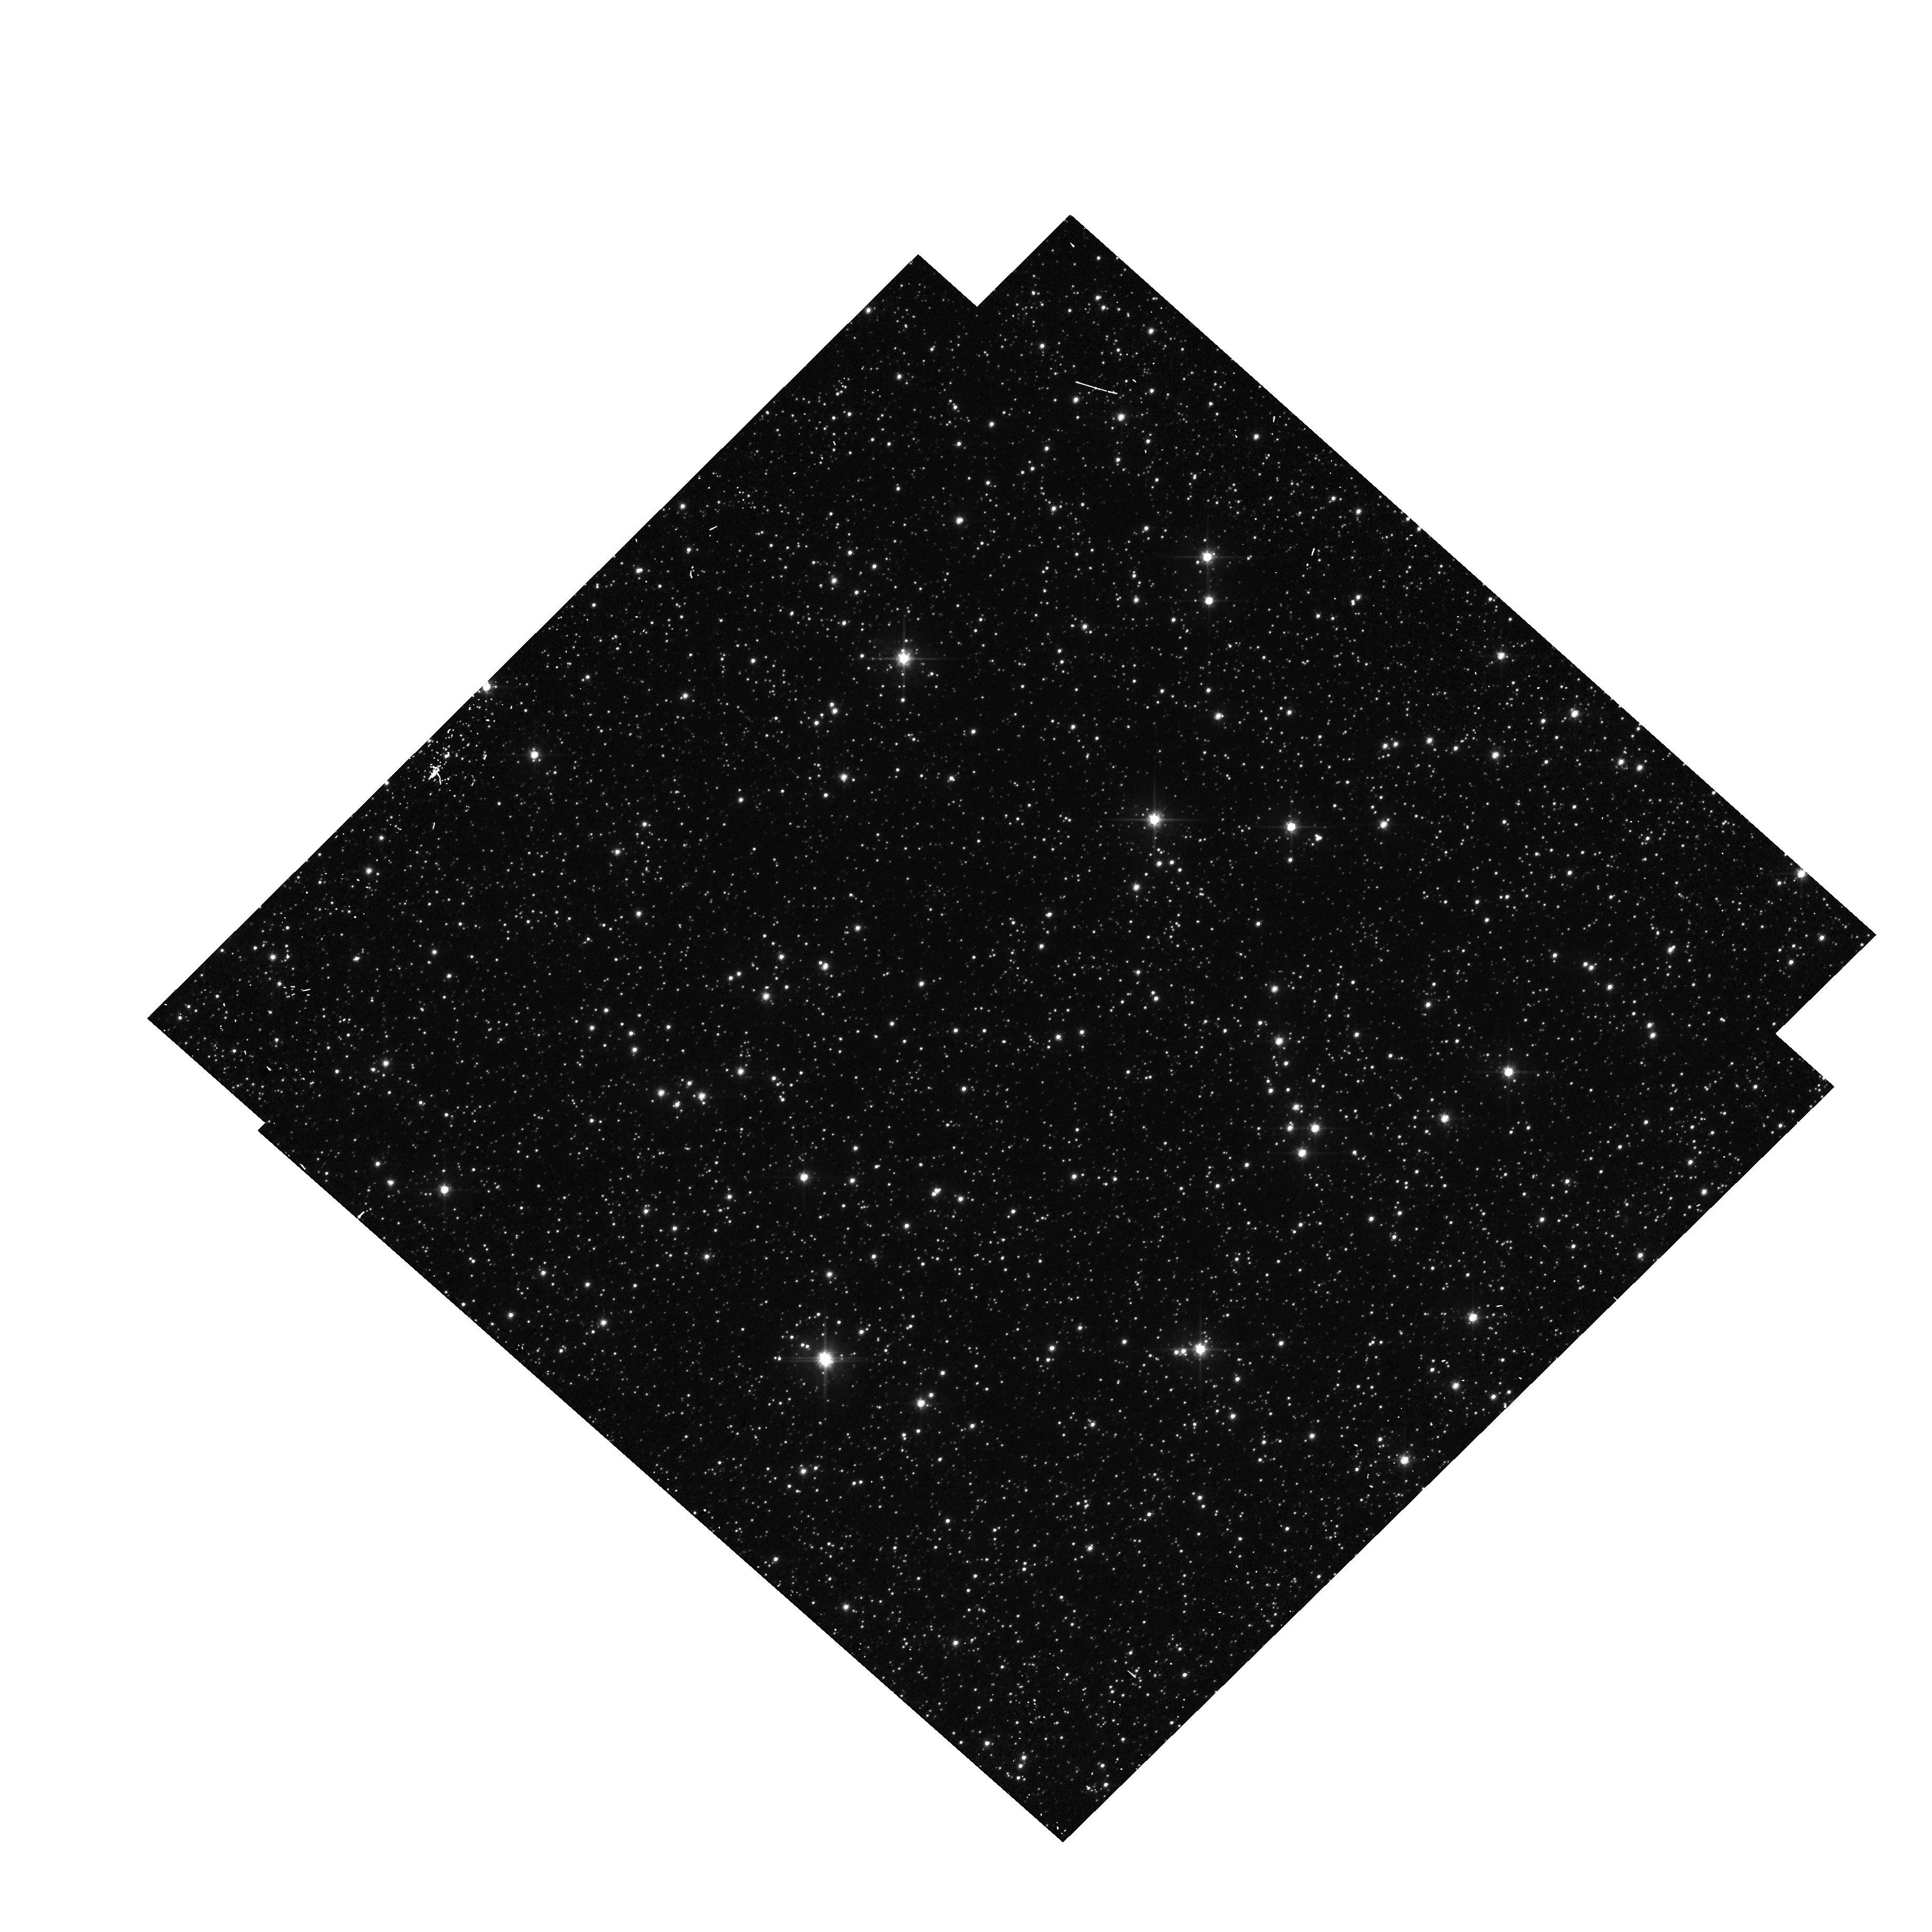
Target: OGLE-2011-BLG-0037
Instrument: WFC3/UVIS
Filter: F606W
Exposure: 3 min
Observation ID: hst_14783_04_wfc3_uvis_f606w_idaj04

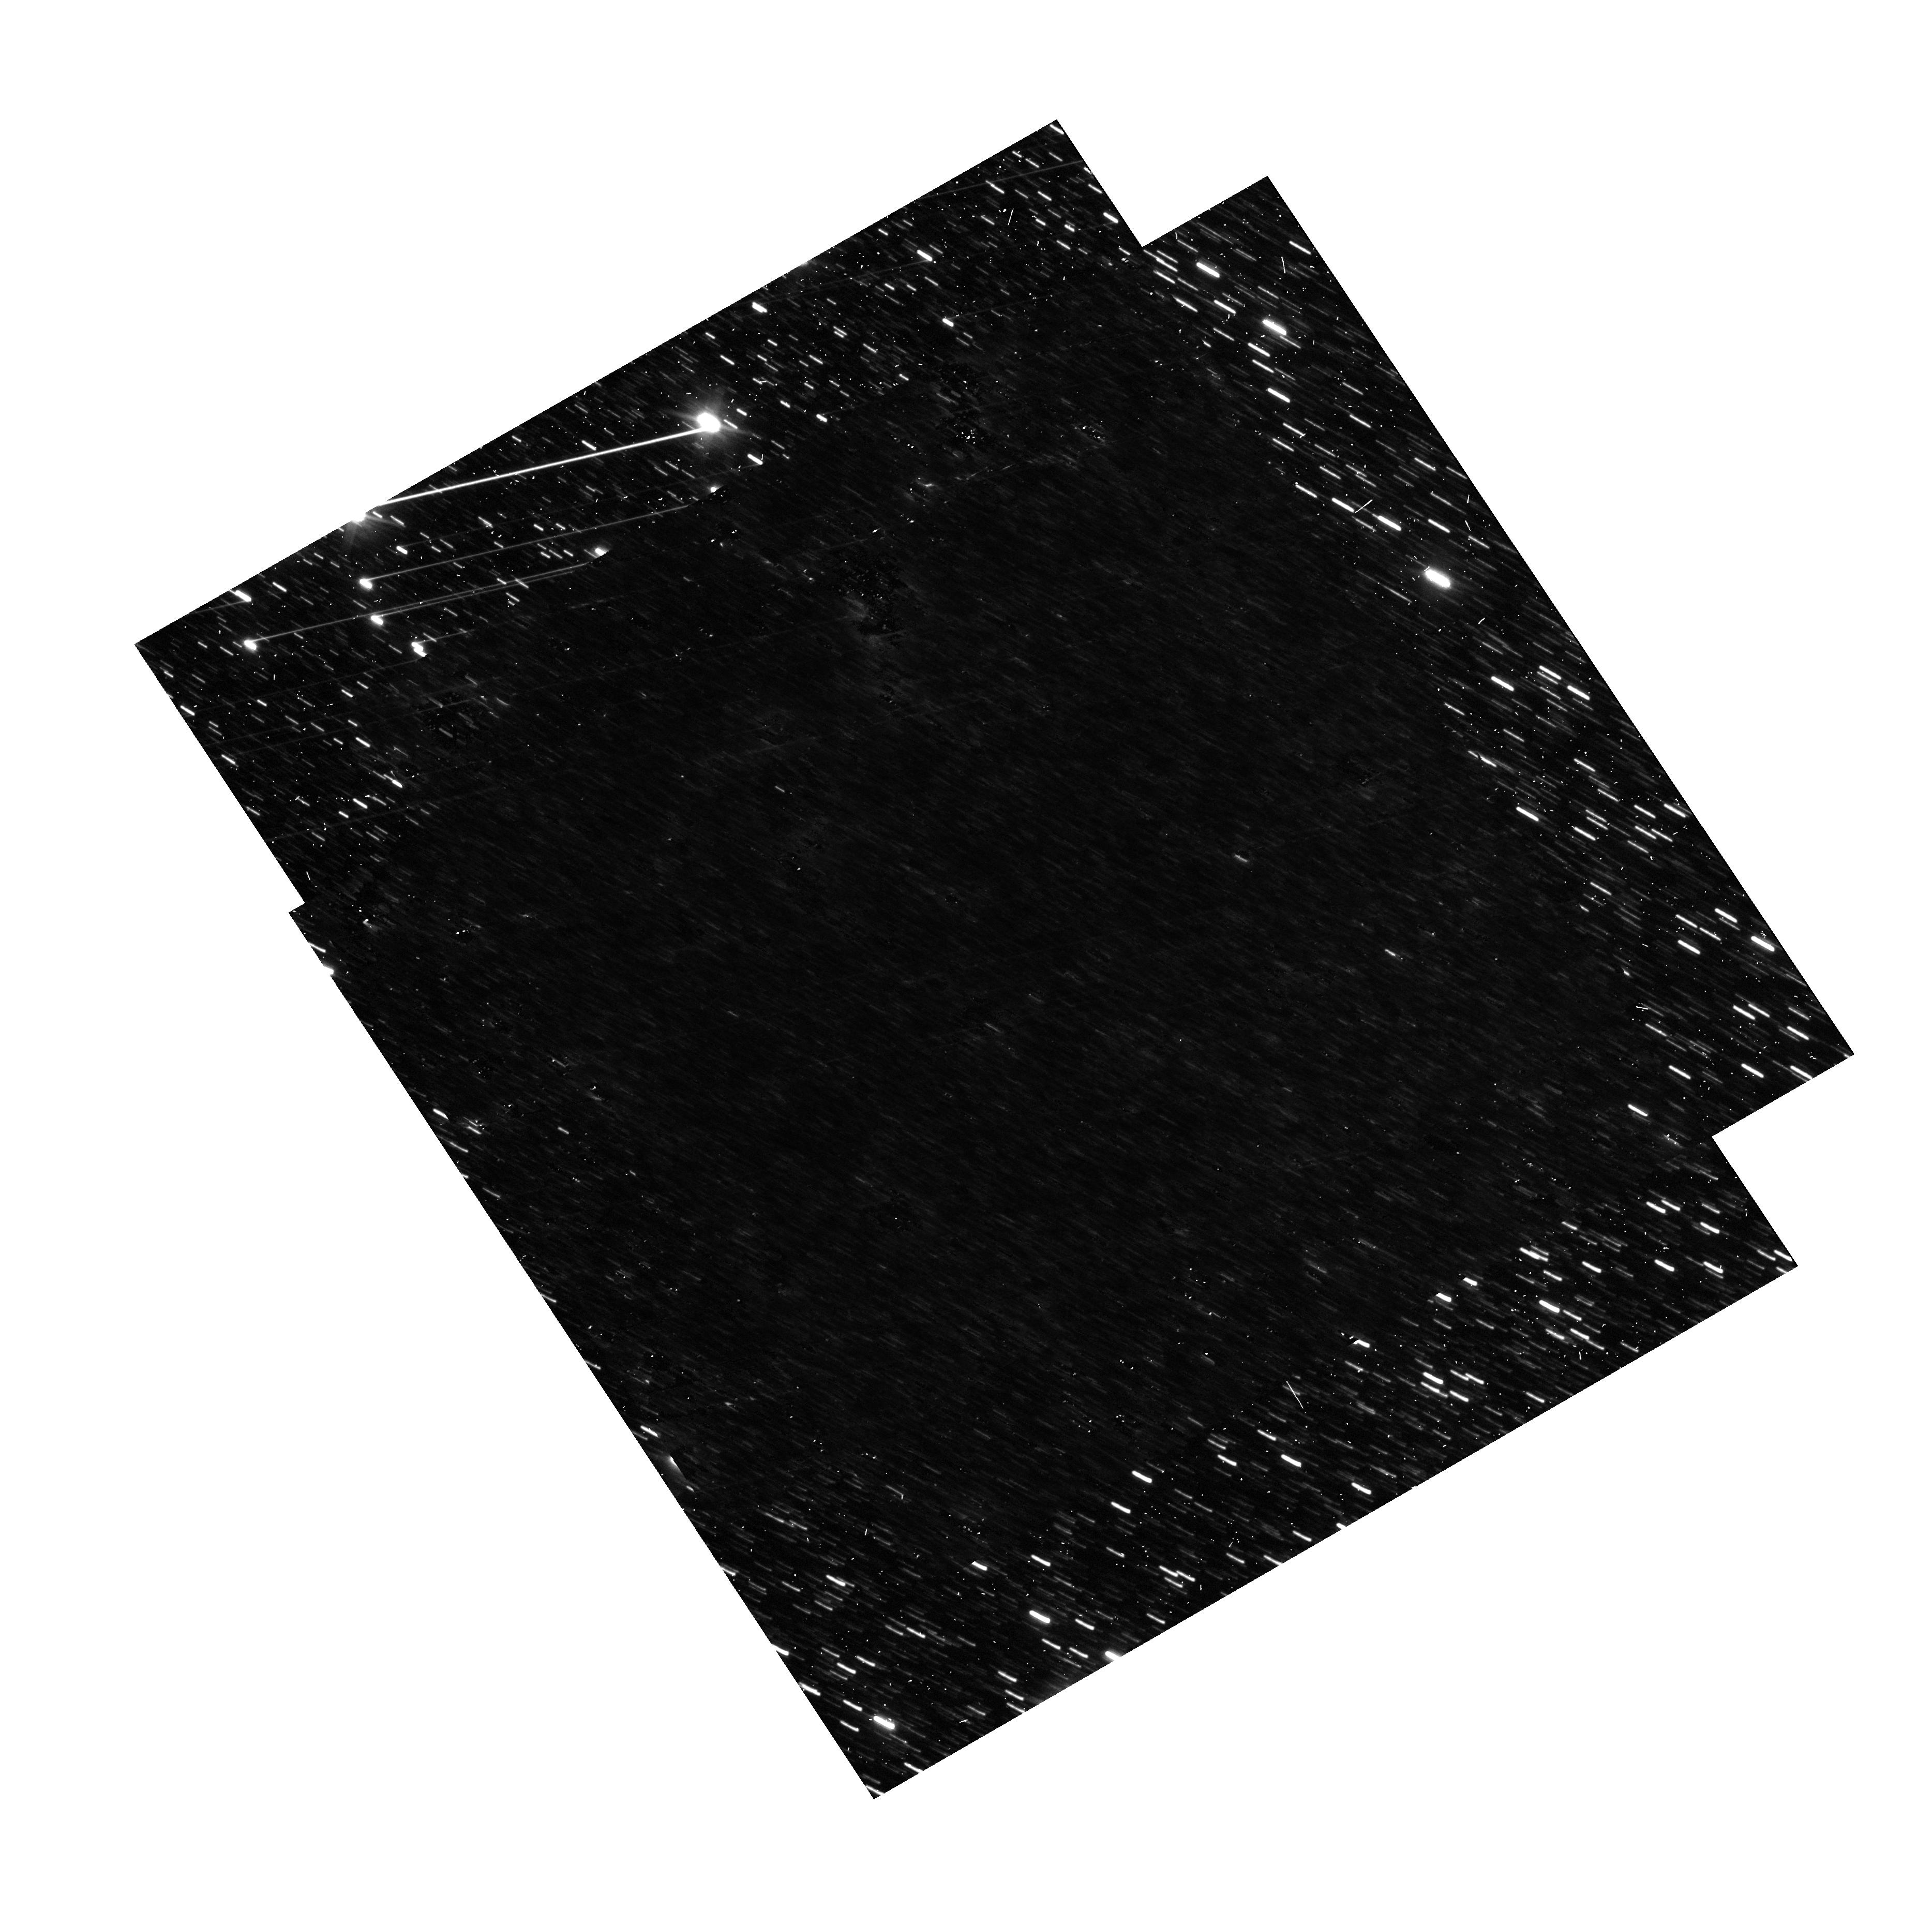
Target: OGLE-2011-BLG-462
Instrument: WFC3/UVIS
Filter: F606W
Exposure: 12 min
Observation ID: hst_14783_01_wfc3_uvis_f606w_idaj01

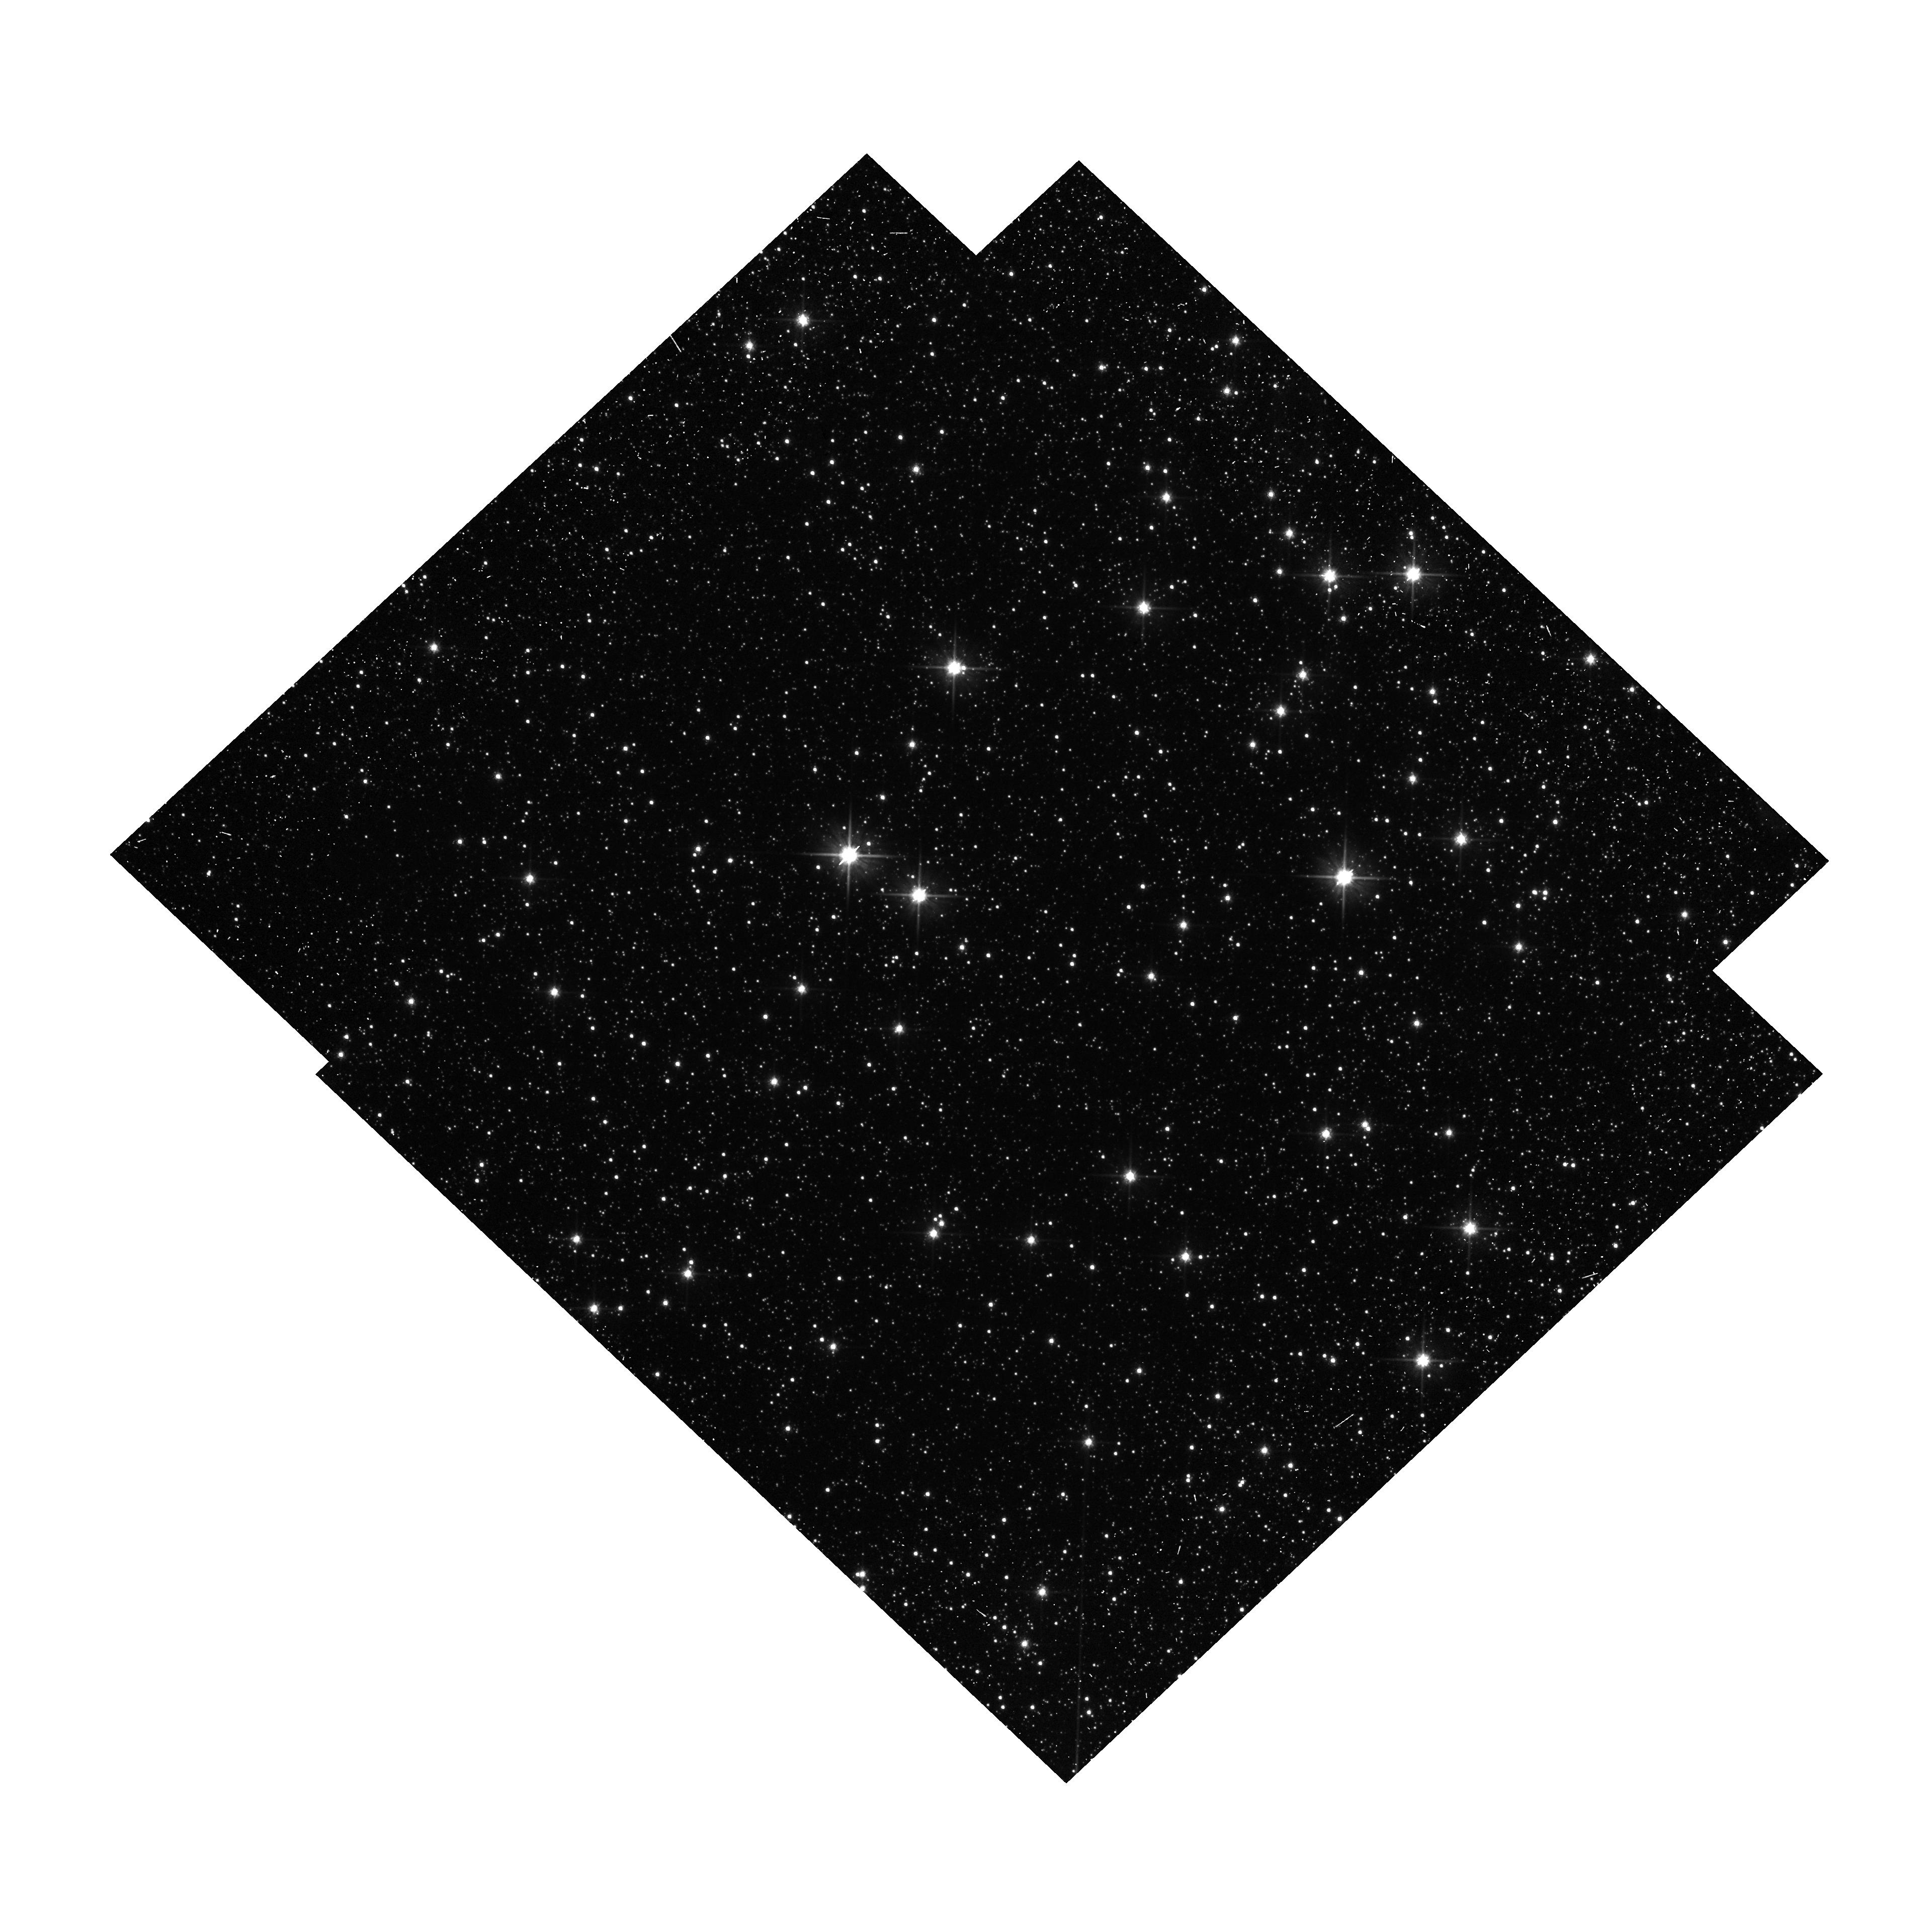
Target: OGLE-2011-BLG-310
Instrument: WFC3/UVIS
Filter: F606W
Exposure: 14 min
Observation ID: hst_14783_03_wfc3_uvis_f606w_idaj03

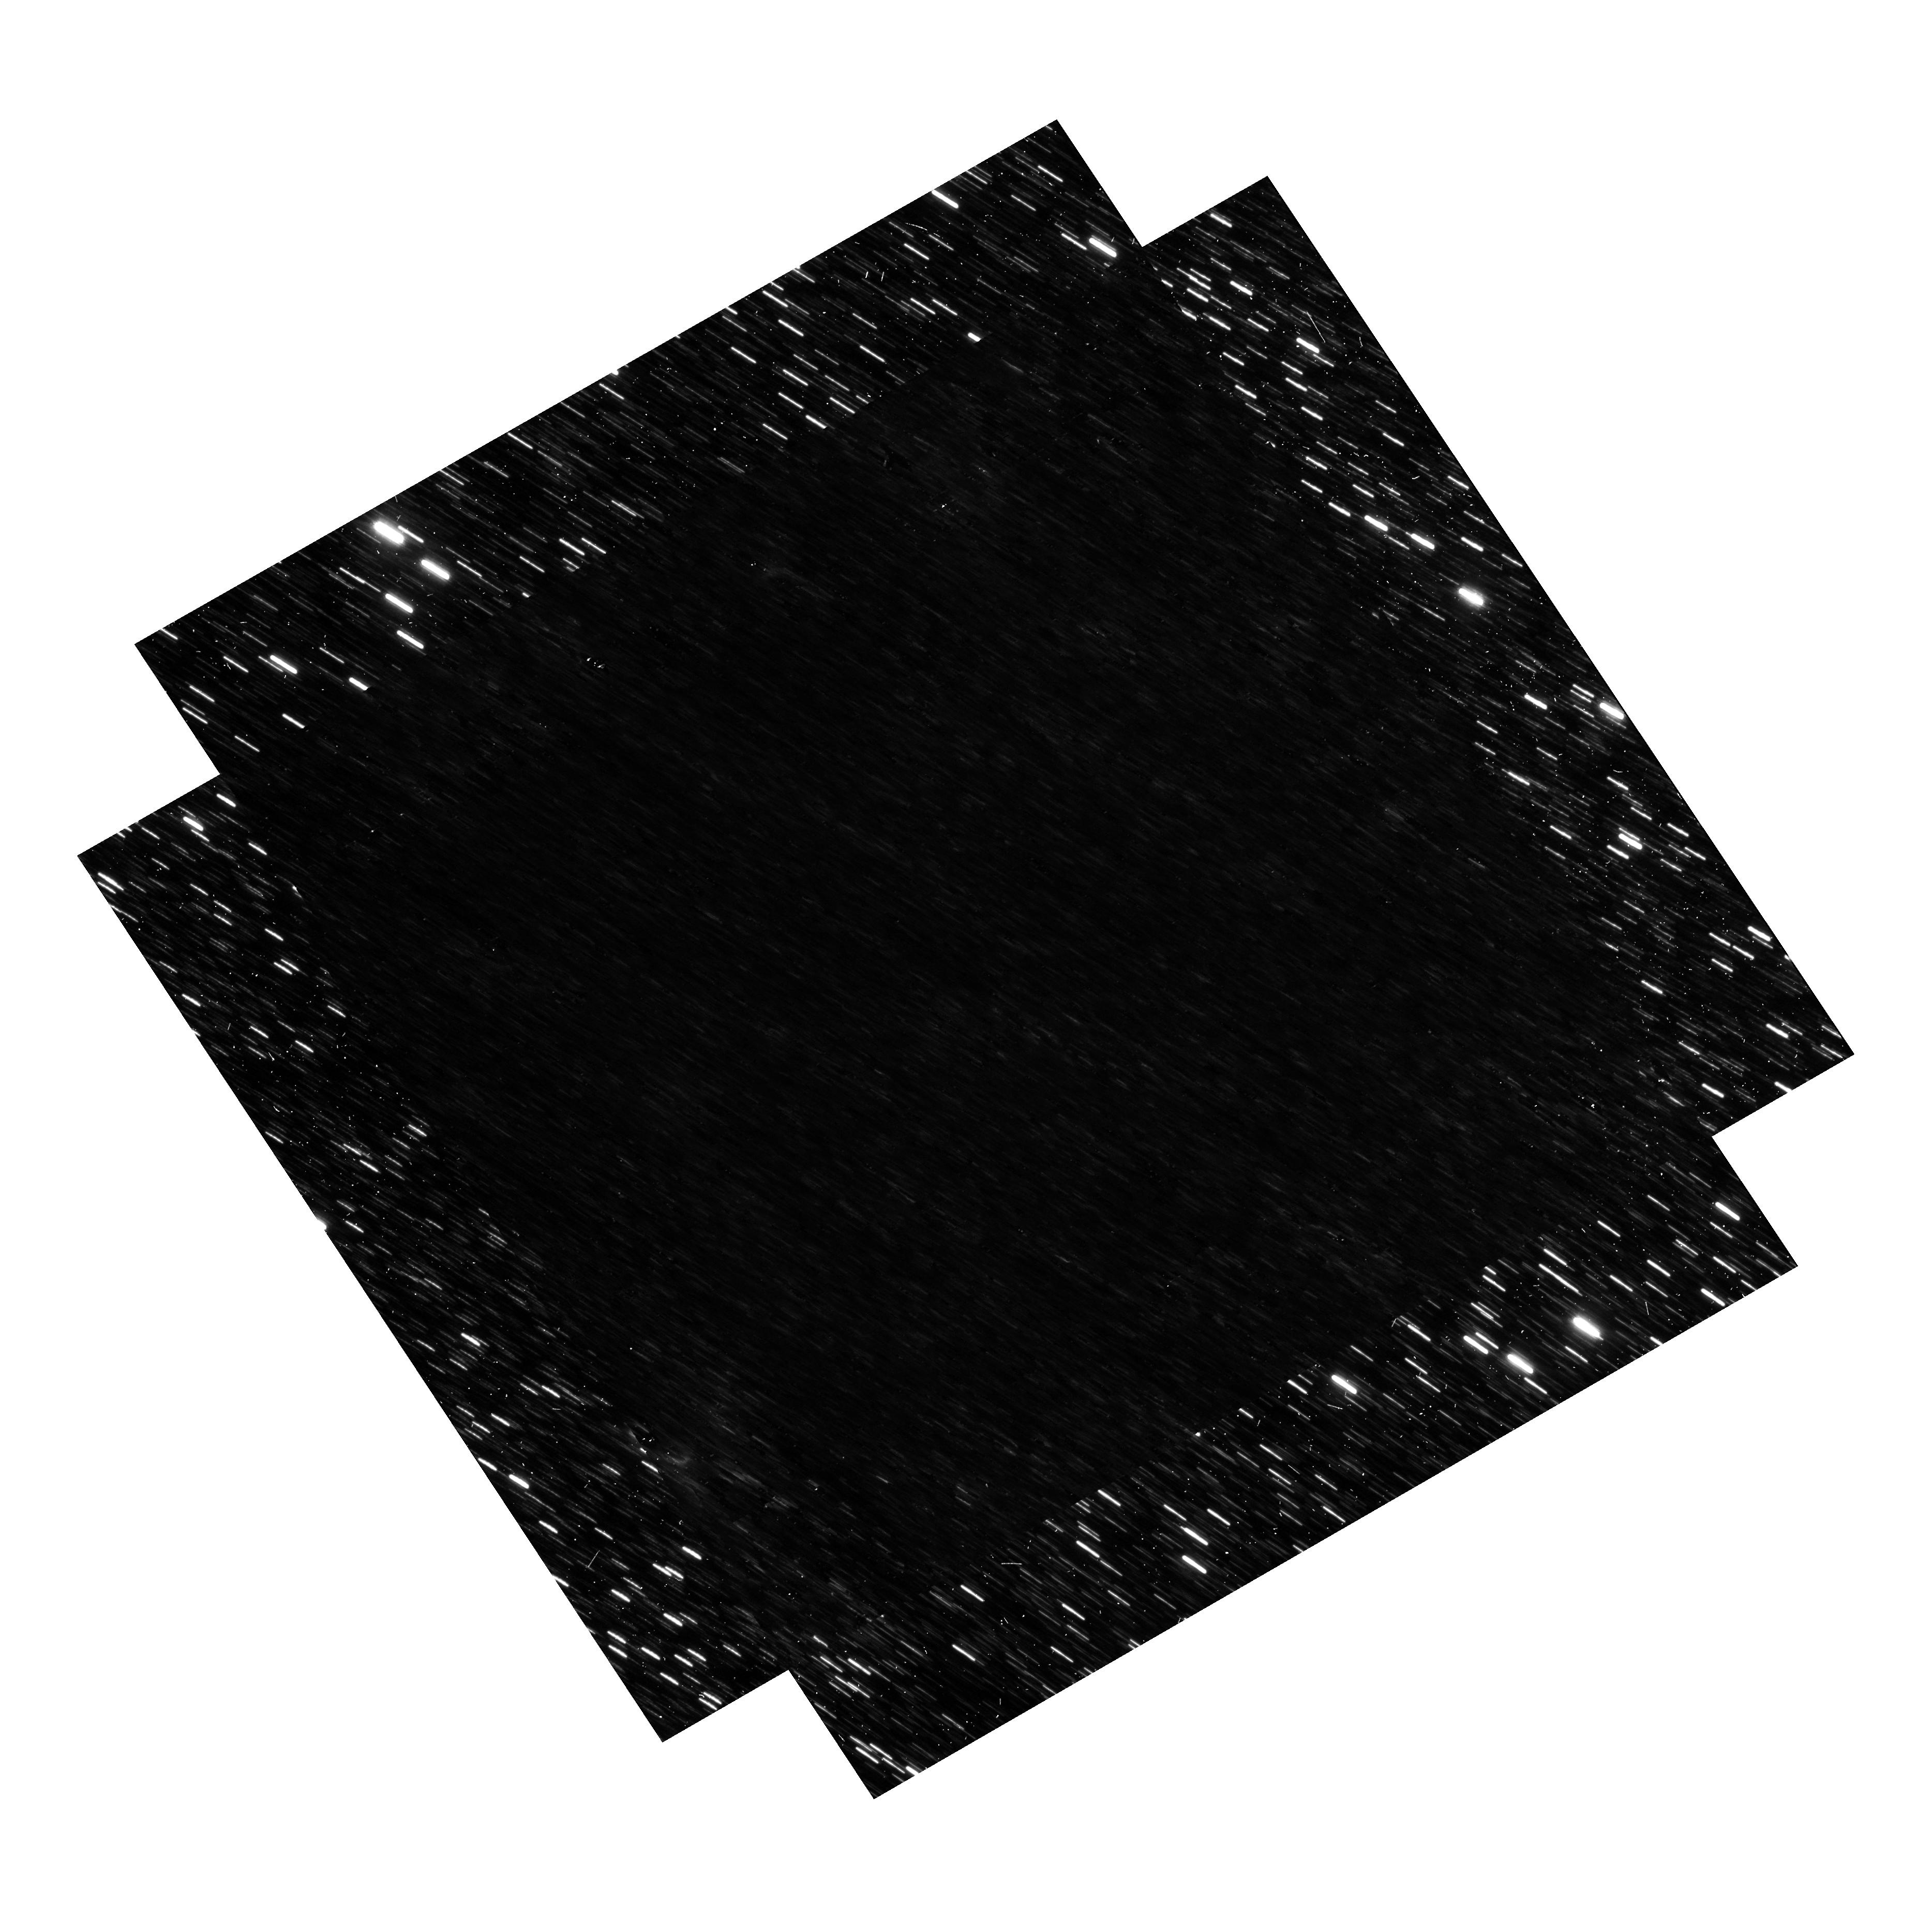
Target: OGLE-2011-BLG-462
Instrument: WFC3/UVIS
Filter: F814W
Exposure: 17 min
Observation ID: hst_14783_01_wfc3_uvis_f814w_idaj01

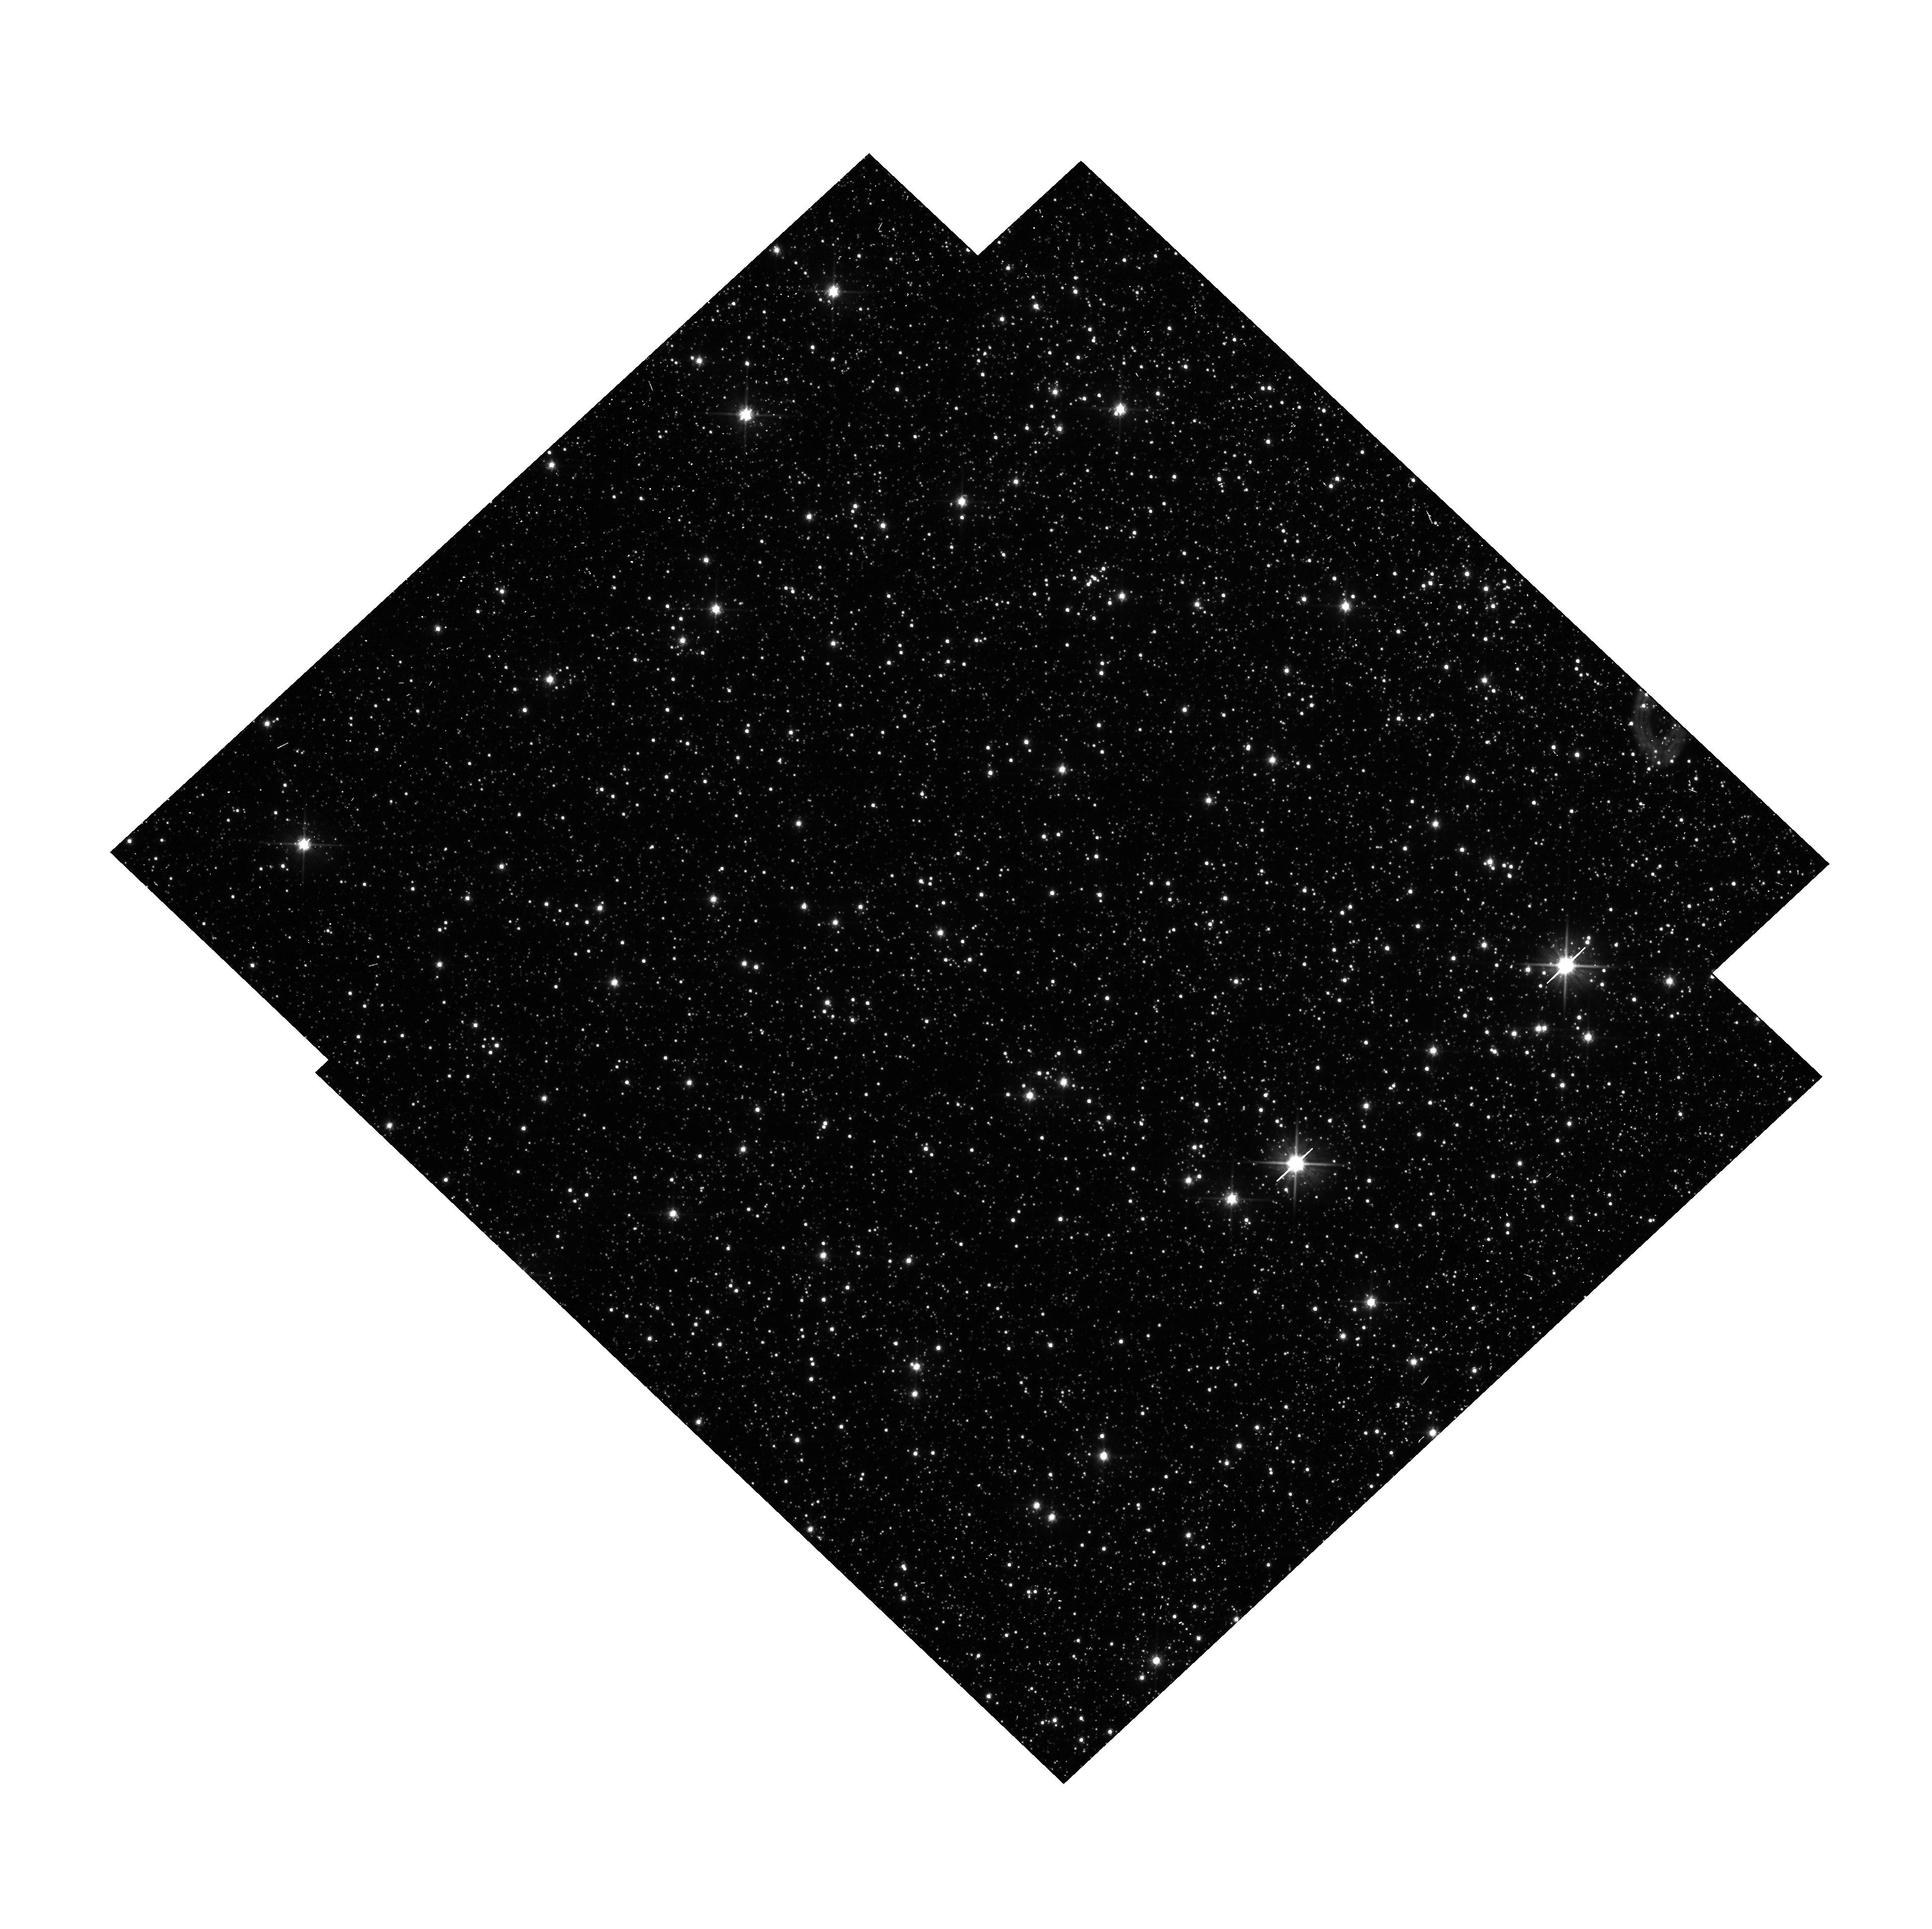
Target: OGLE-2011-BLG-462
Instrument: WFC3/UVIS
Filter: F606W
Exposure: 12 min
Observation ID: hst_14783_51_wfc3_uvis_f606w_idaj51

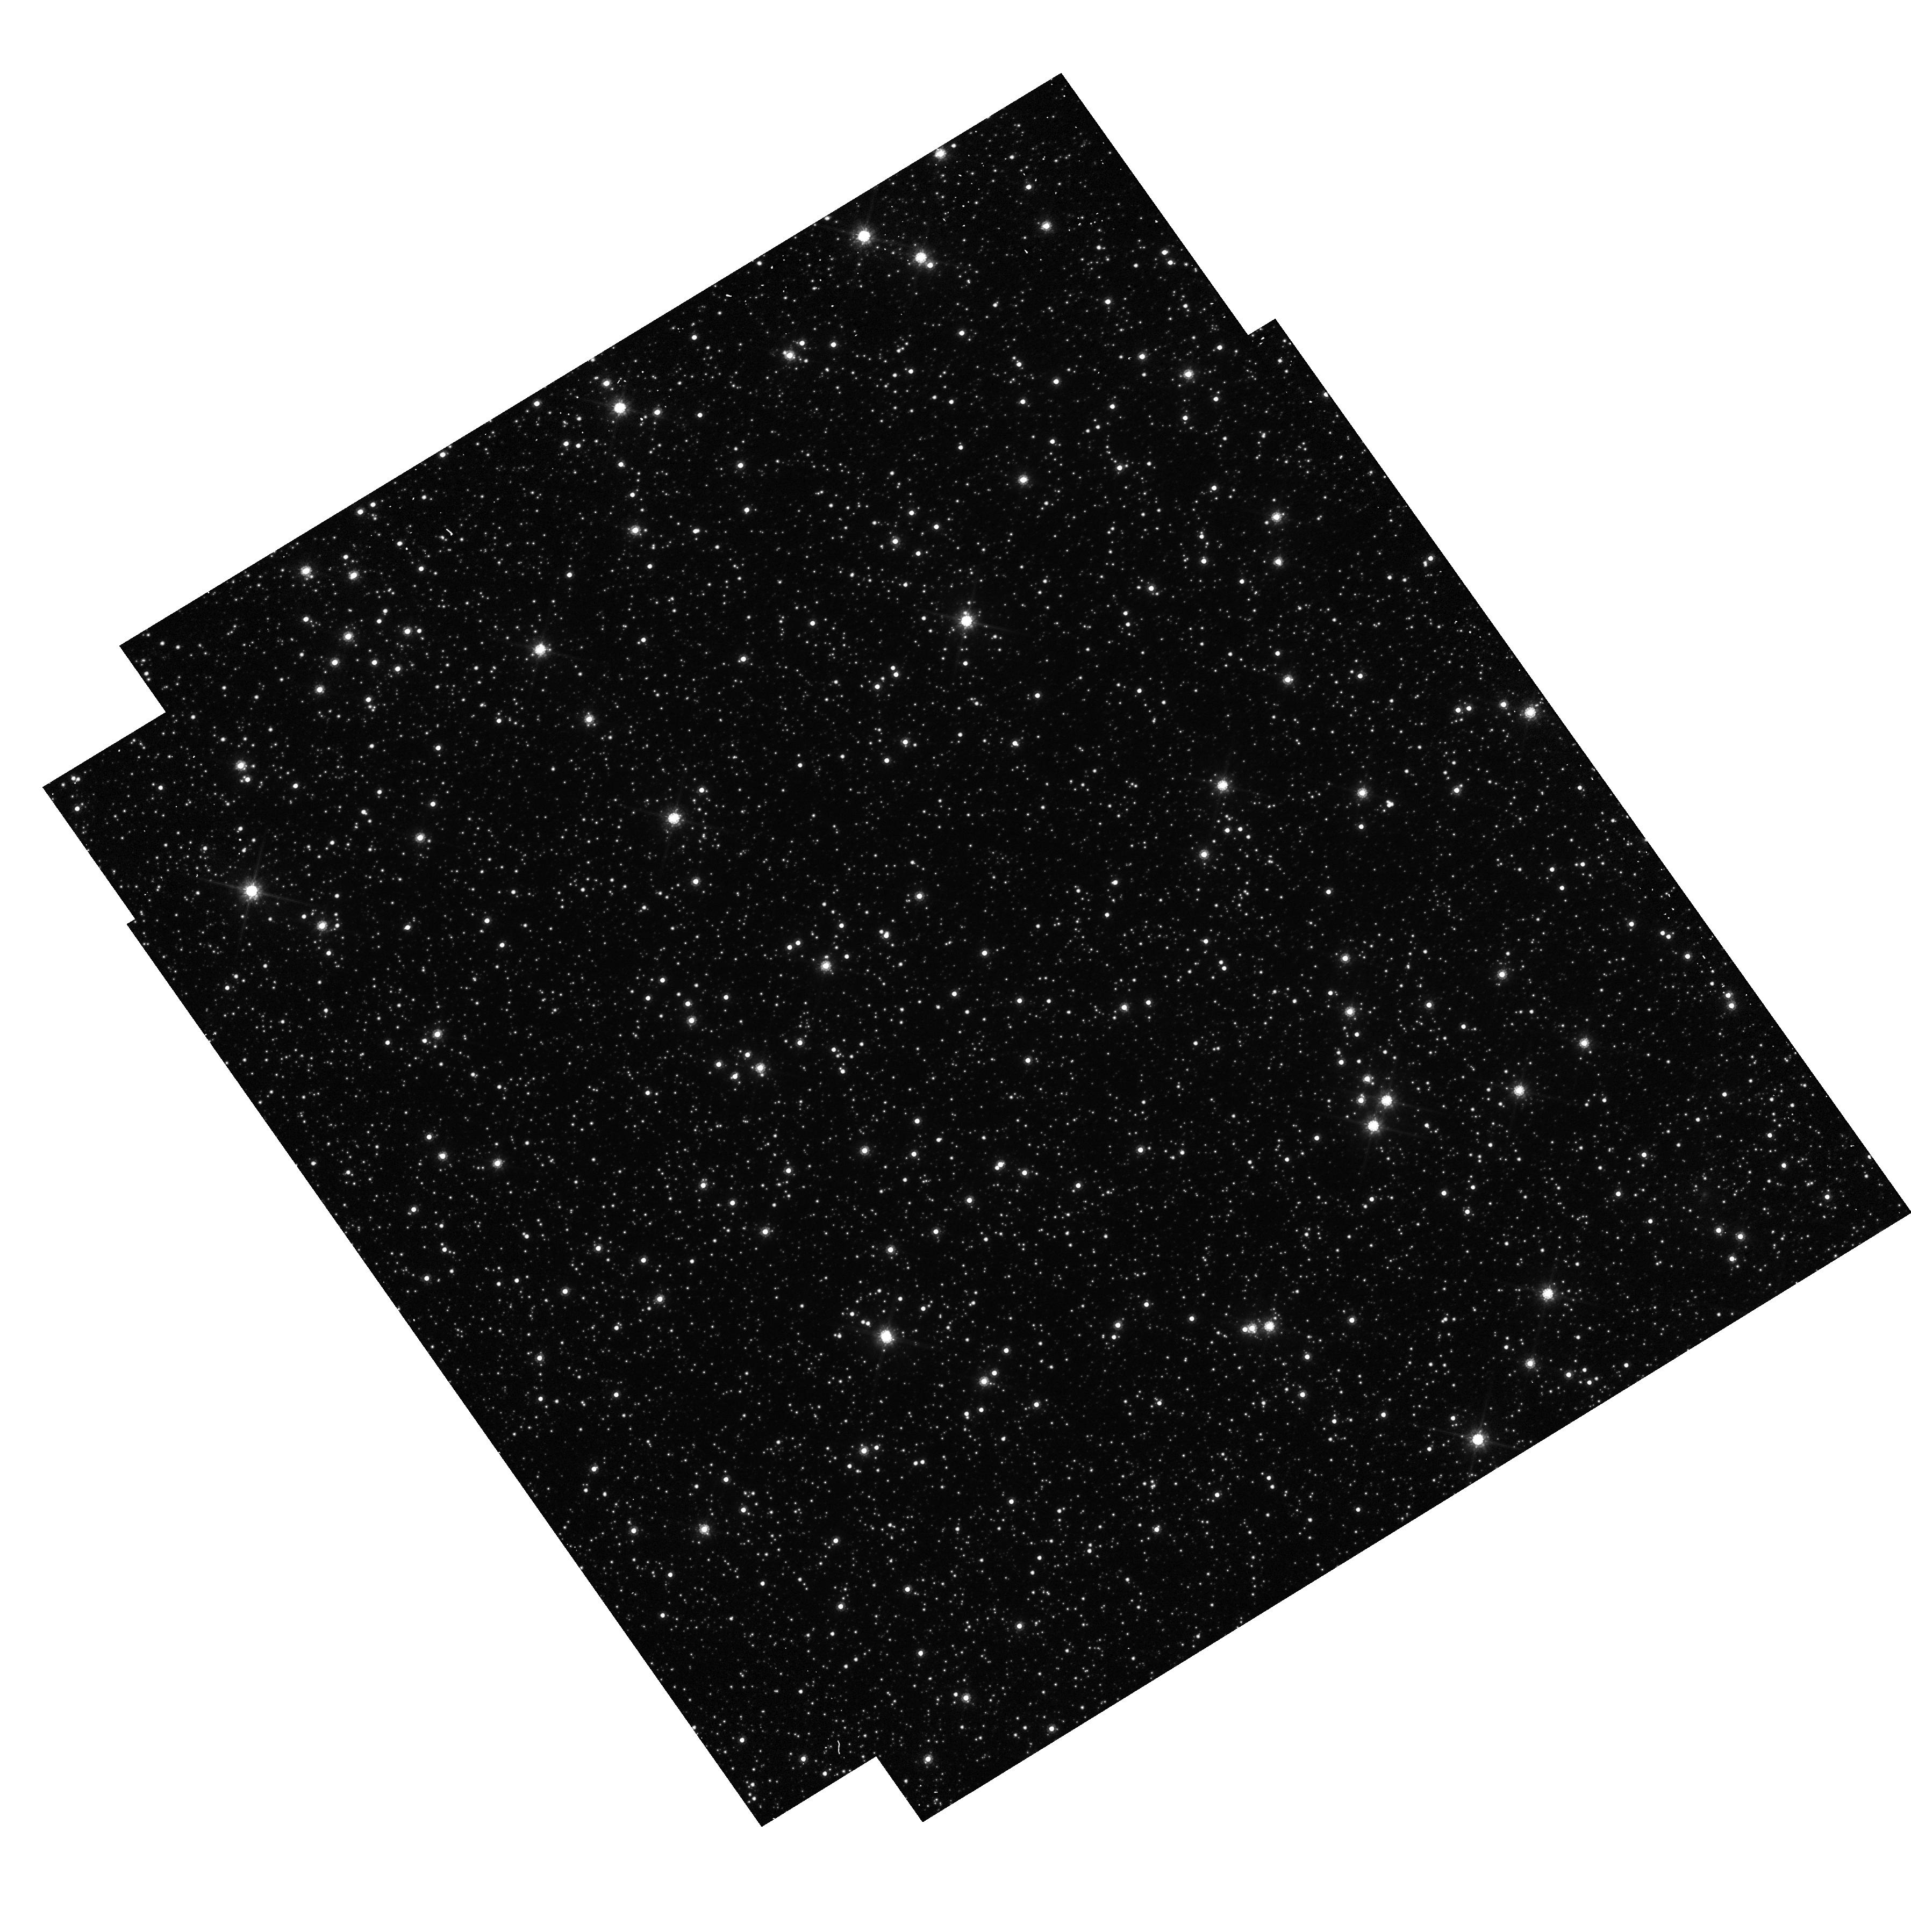
Target: OGLE-2011-BLG-0037
Instrument: WFC3/UVIS
Filter: F814W
Exposure: 6 min
Observation ID: hst_14783_05_wfc3_uvis_f814w_idaj05

Detecting Isolated Black Holes through Astrometric Microlensing (PI: Sahu, Kailash C.)

A significant fraction of the mass of an old stellar population should be in the form of non-luminous, isolated black holes (BHs). Yet there has never been an unambiguous detection of a solitary BH--not surprisingly, since they emit essentially no radiation. The only technique available to detect such isolated BHs is astrometric microlensing---the relativistic deflection of light from background stars. HST is the only instrument currently capable of detecting such tiny deflections. We have underway a multi-year program of HST high-precision astrometry of long-duration microlensing events in the Galactic bulge, using the WFC3 camera. Our aim is the first detection of stellar-mass black holes, by monitoring five optimally selected events. Our program has met with success, with clear detections of the deflections, indicative of non-luminous massive lenses in 3 cases. However, for these long-duration (T_E > 100 days) events, the deflection due to microlensing is present at all our observed epochs, which causes some degeneracy between the proper motion (PM) and the deflection, making the mass estimate uncertain. The deflection due to microlensing is now neglible, so observations at this stage can unambiguously determine the PM, and remove this degeneracy. For 2 of our targets, we need 2 observations spaced by about one year to unambiguously determine the PM. The other target is a high-amplification event for which the deflection at the peak was negligible, so only one more observation will provide an unambiguous measurement of the PM. We thus need 5 orbits, which will lead to a robust determination of the lens masses, thus completing the original objectives of the program.